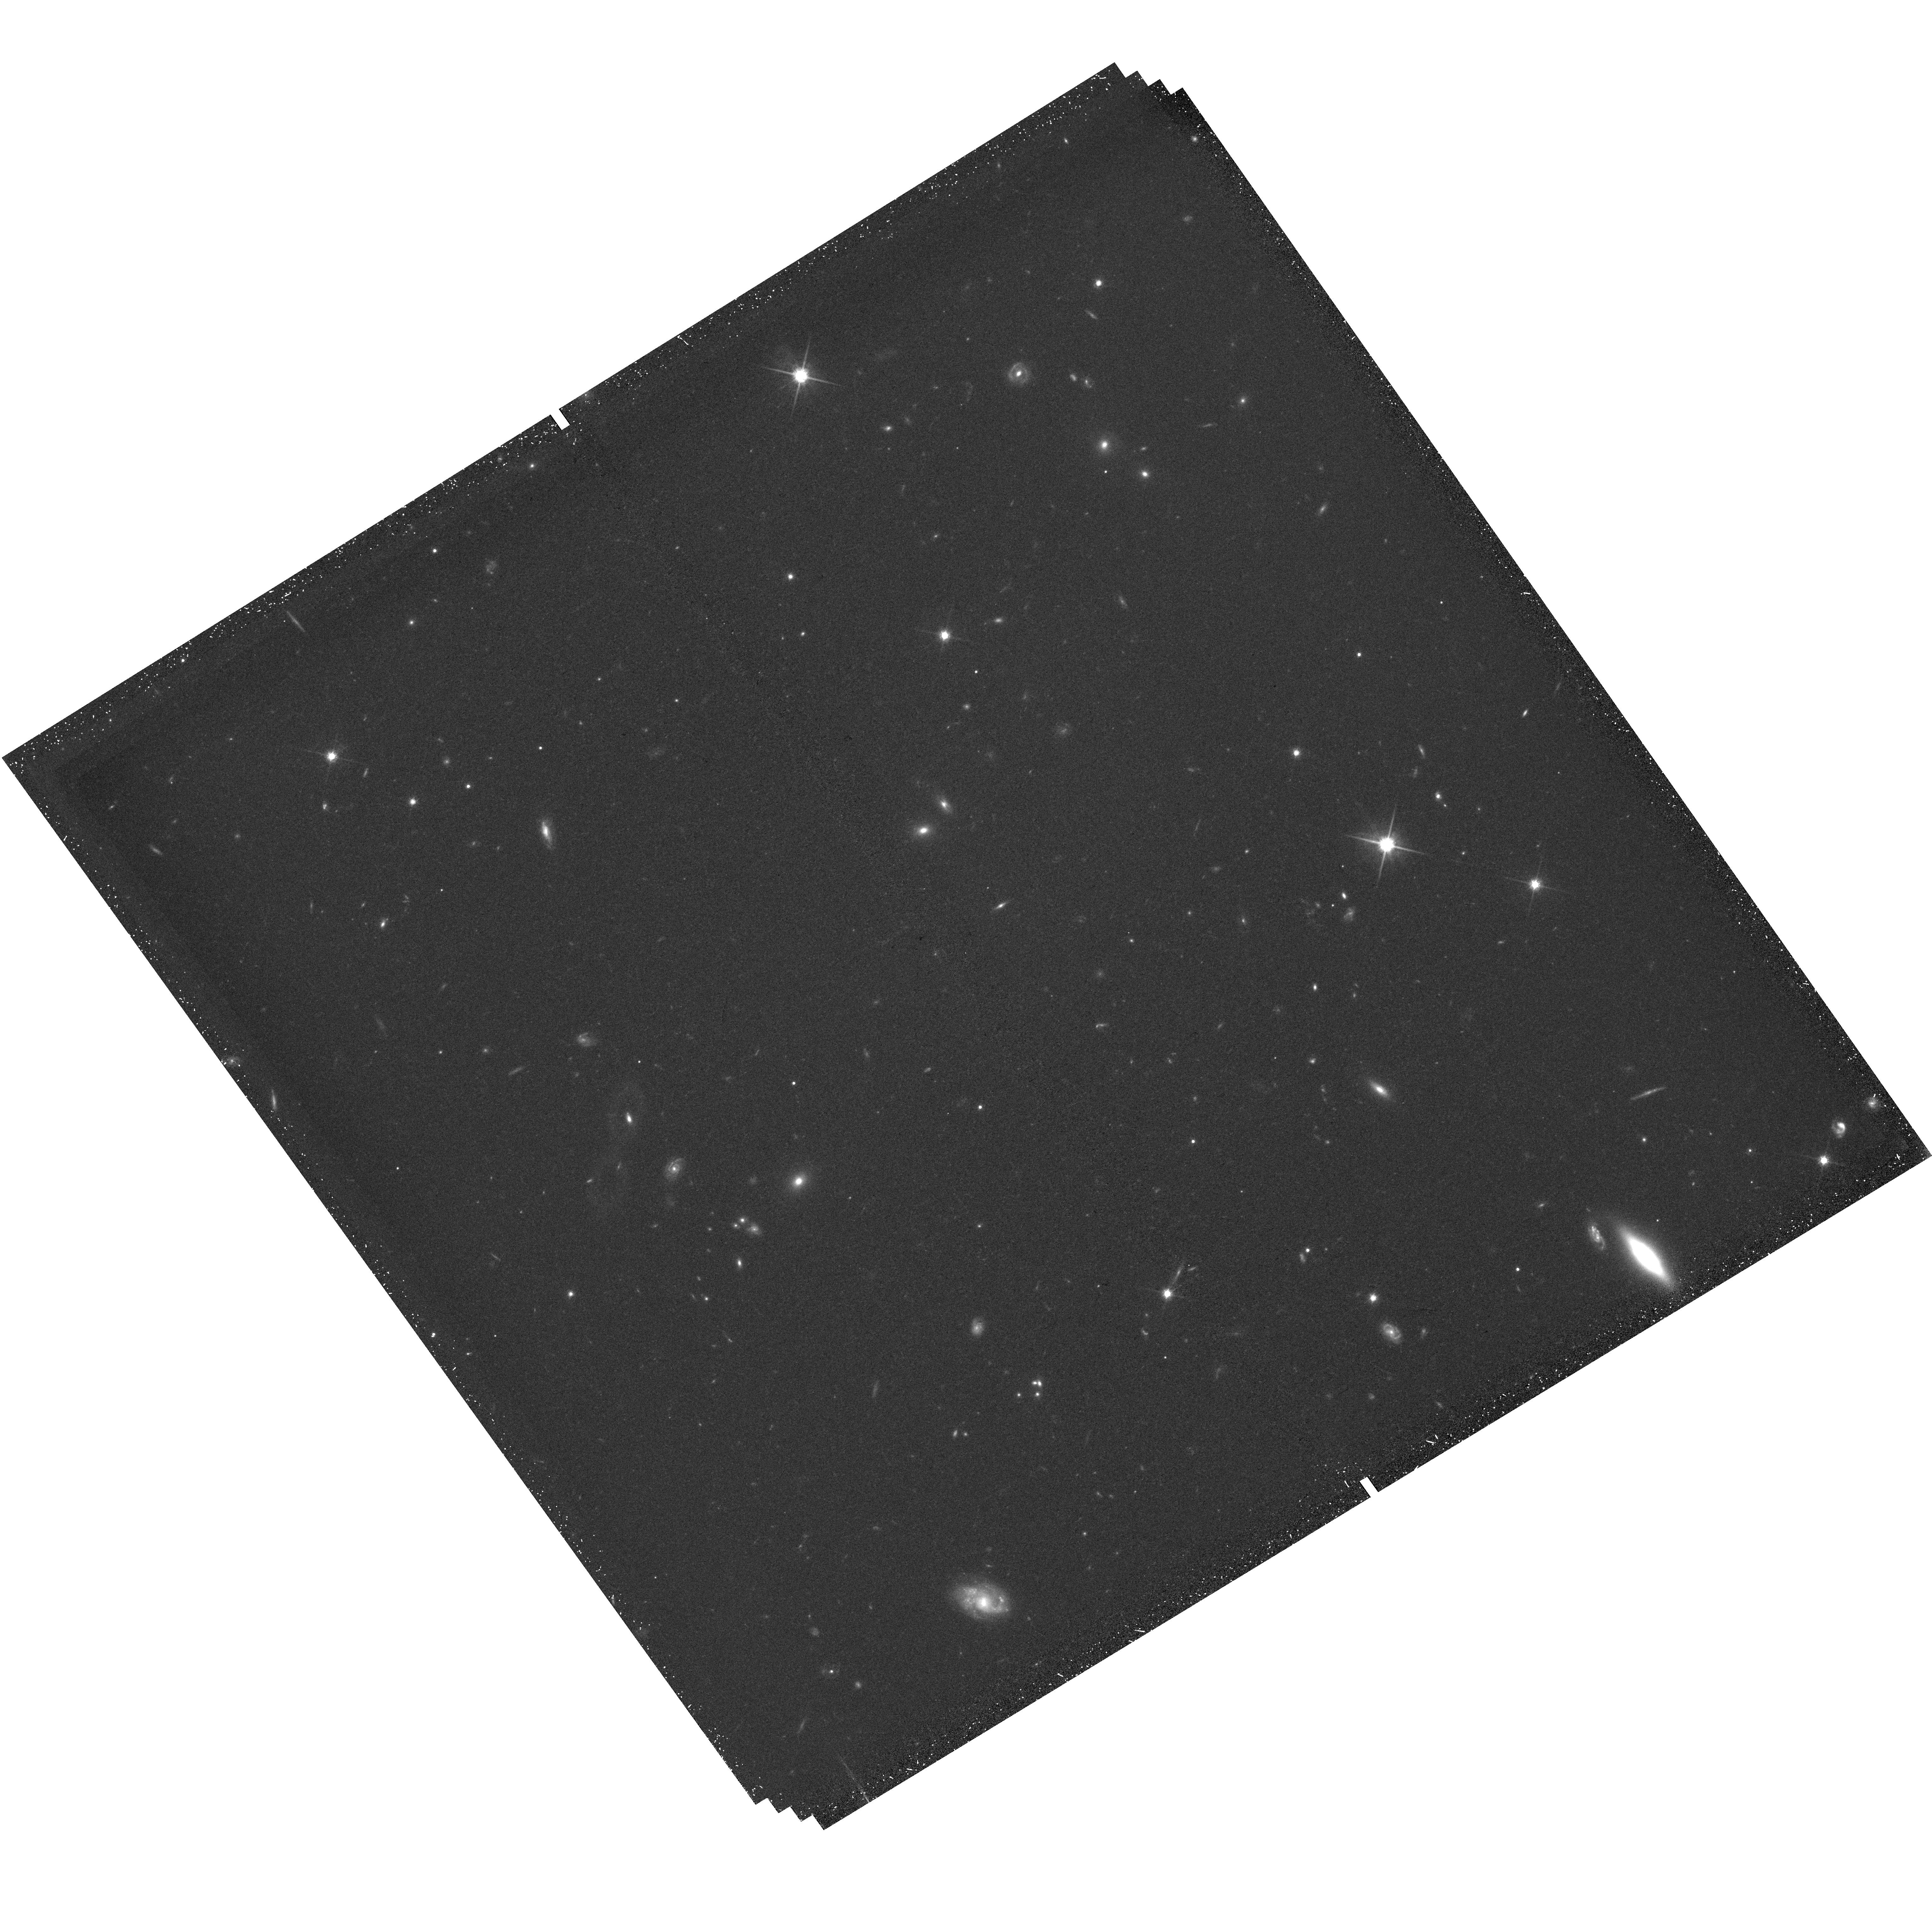
Target: field at RA 115.496°, Dec 65.474°
Instrument: WFC3/UVIS
Filter: F814W
Exposure: 45 min
Observation ID: hst_15228_01_wfc3_uvis_f814w_idjw01

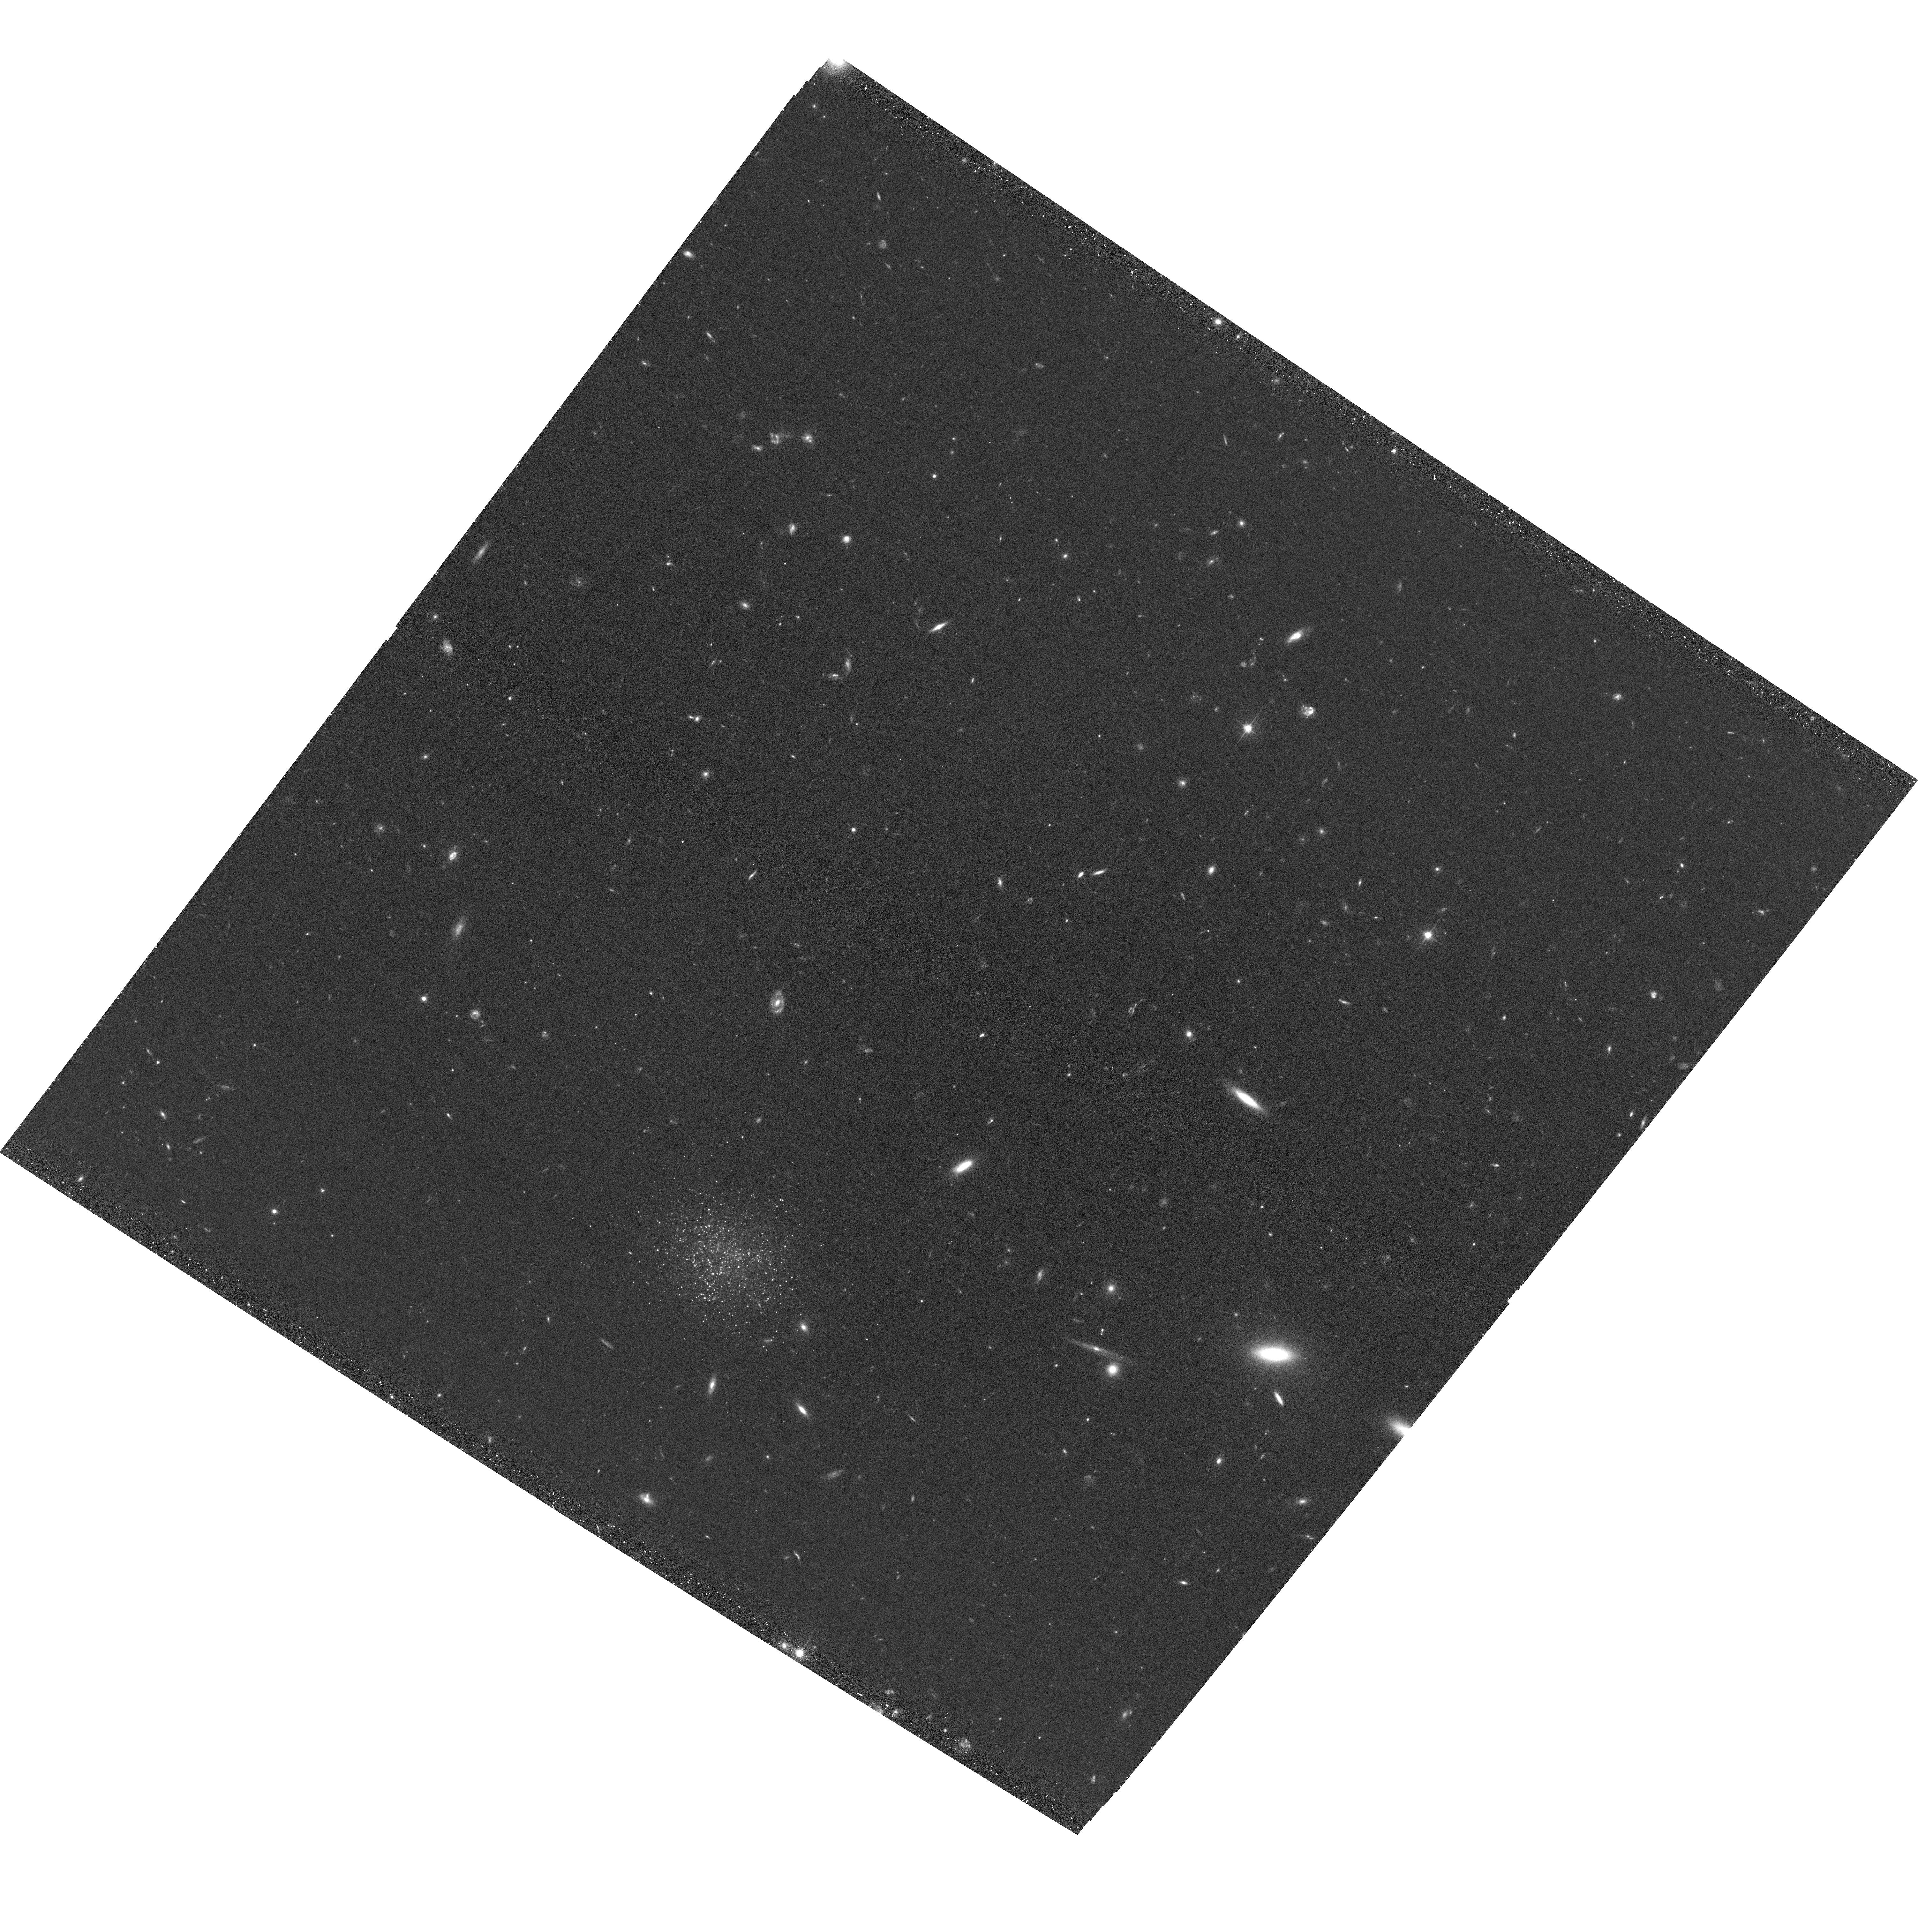
Target: MADCASH-2
Instrument: ACS/WFC
Filter: F606W
Exposure: 36 min
Observation ID: hst_15228_02_acs_wfc_f606w_jdjw02

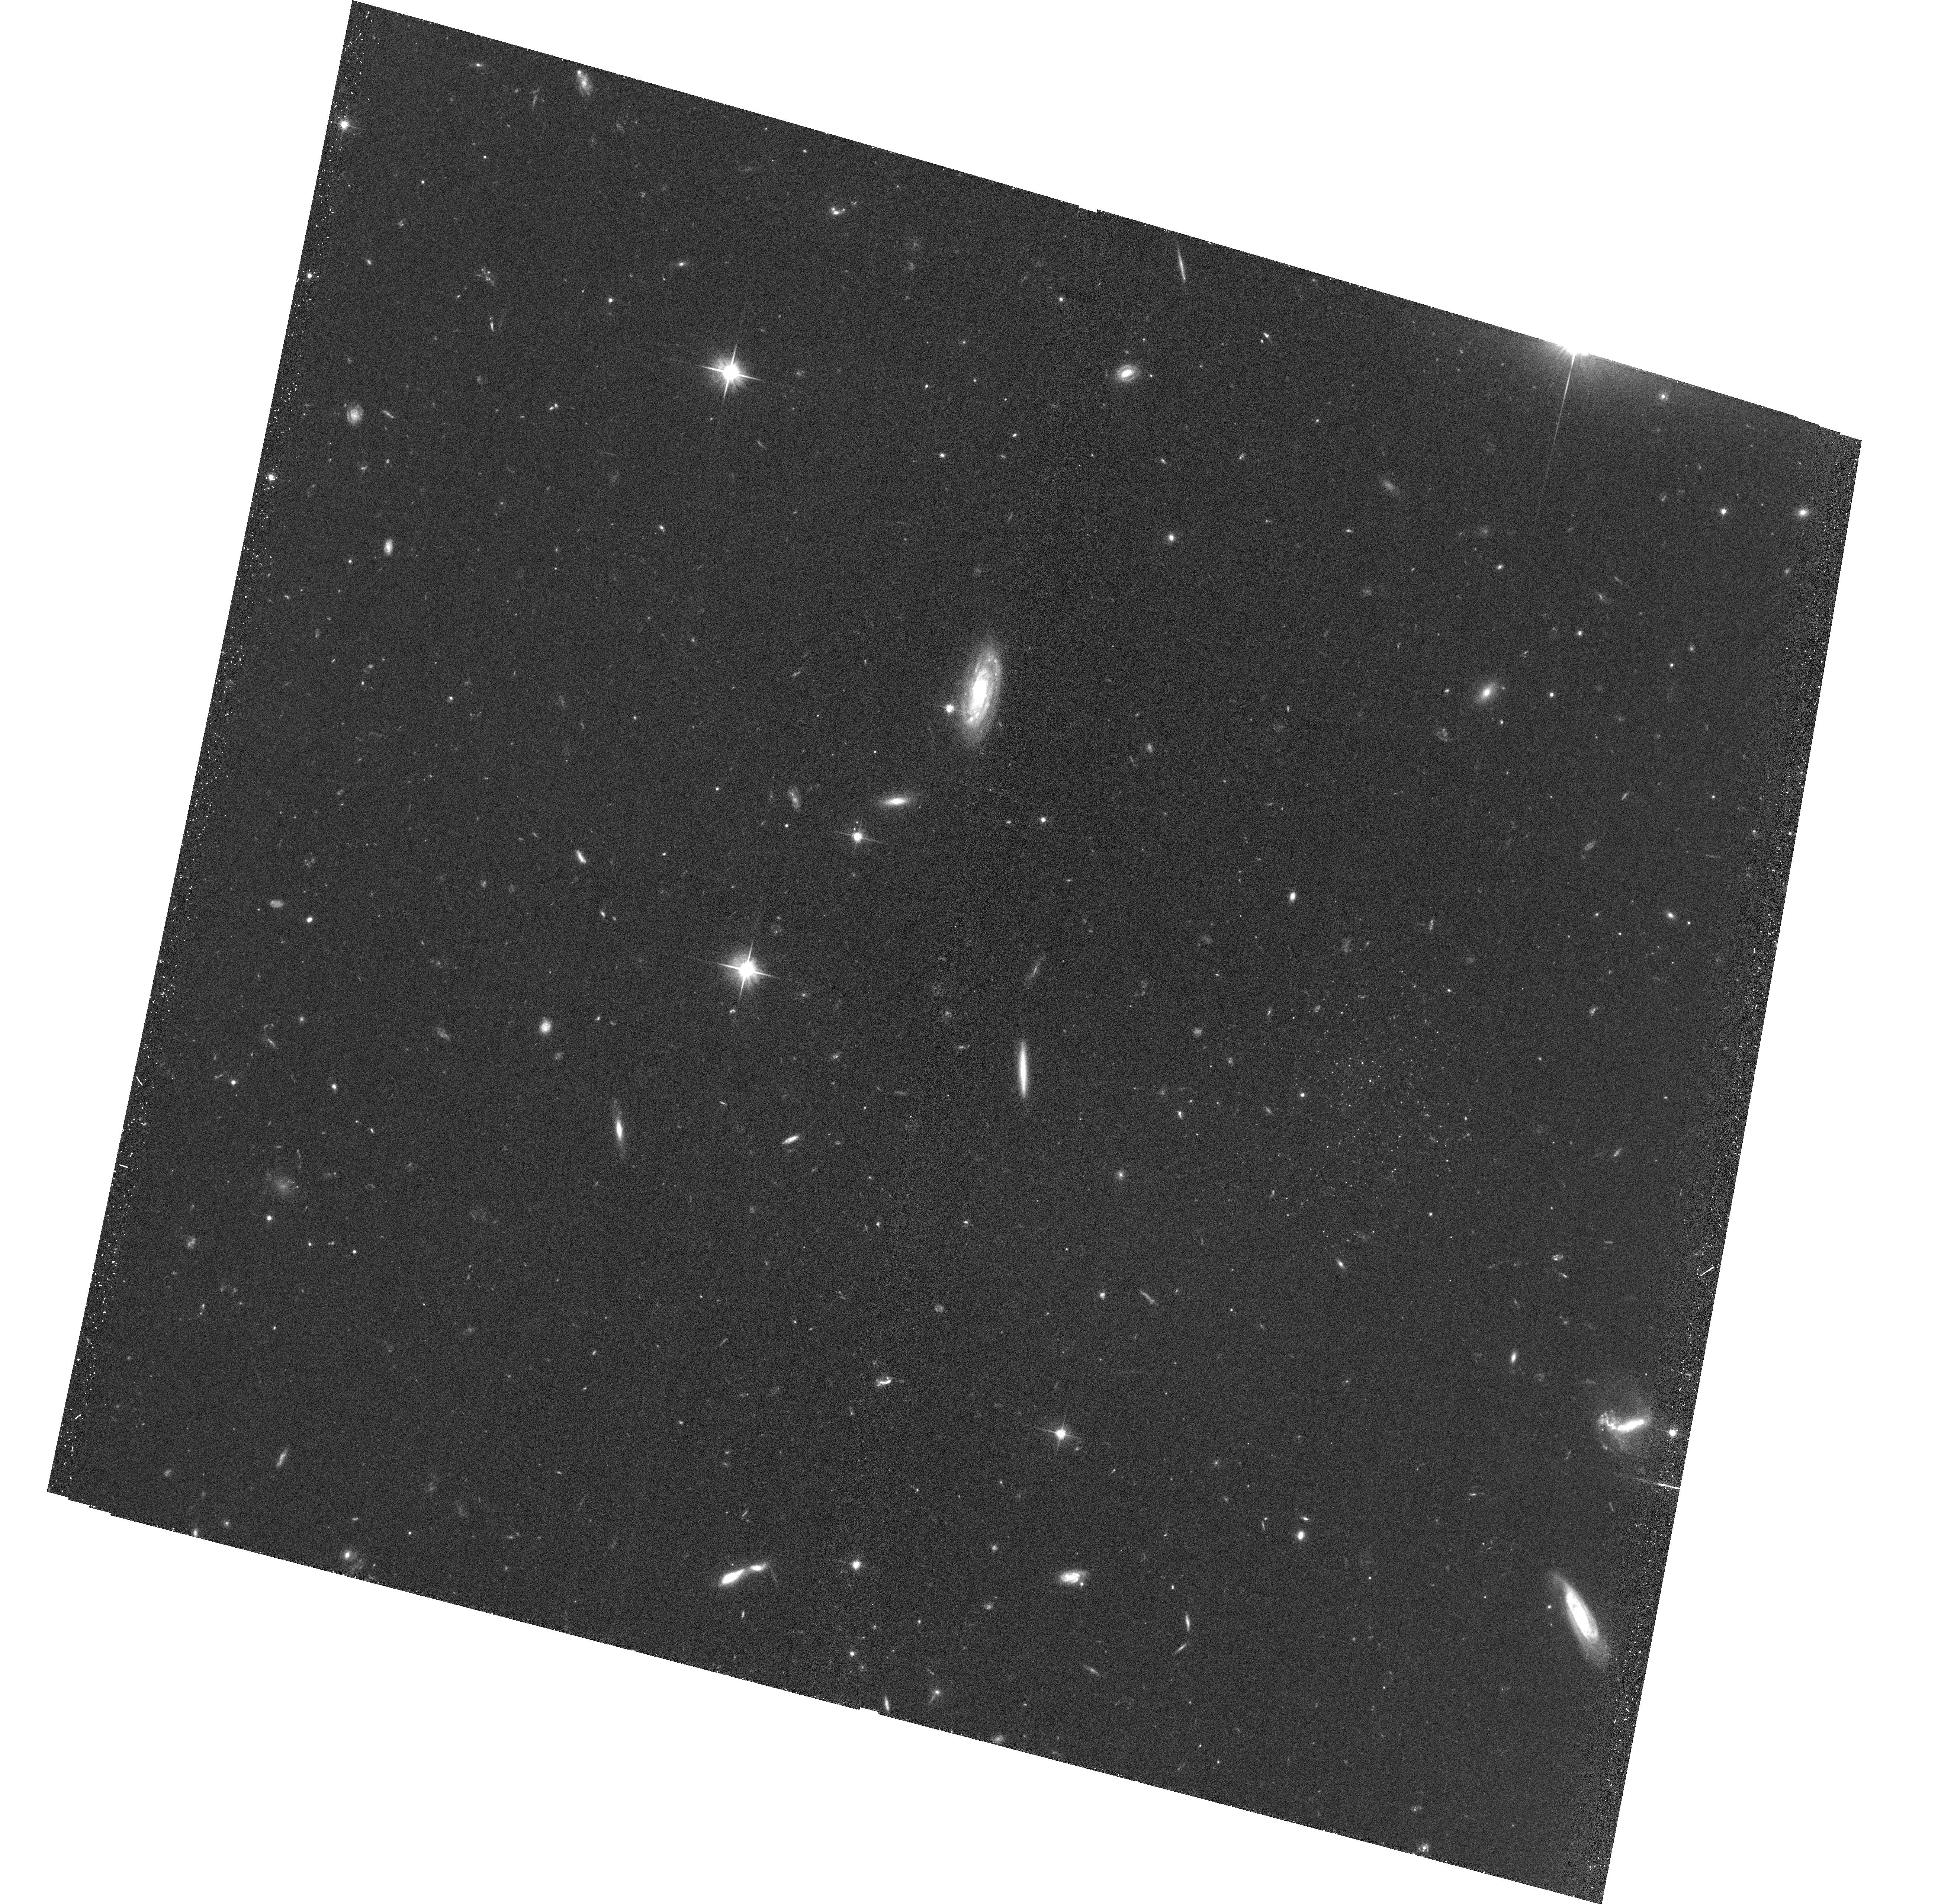
Target: MADCASH-1
Instrument: ACS/WFC
Filter: F606W
Exposure: 41 min
Observation ID: hst_15228_01_acs_wfc_f606w_jdjw01

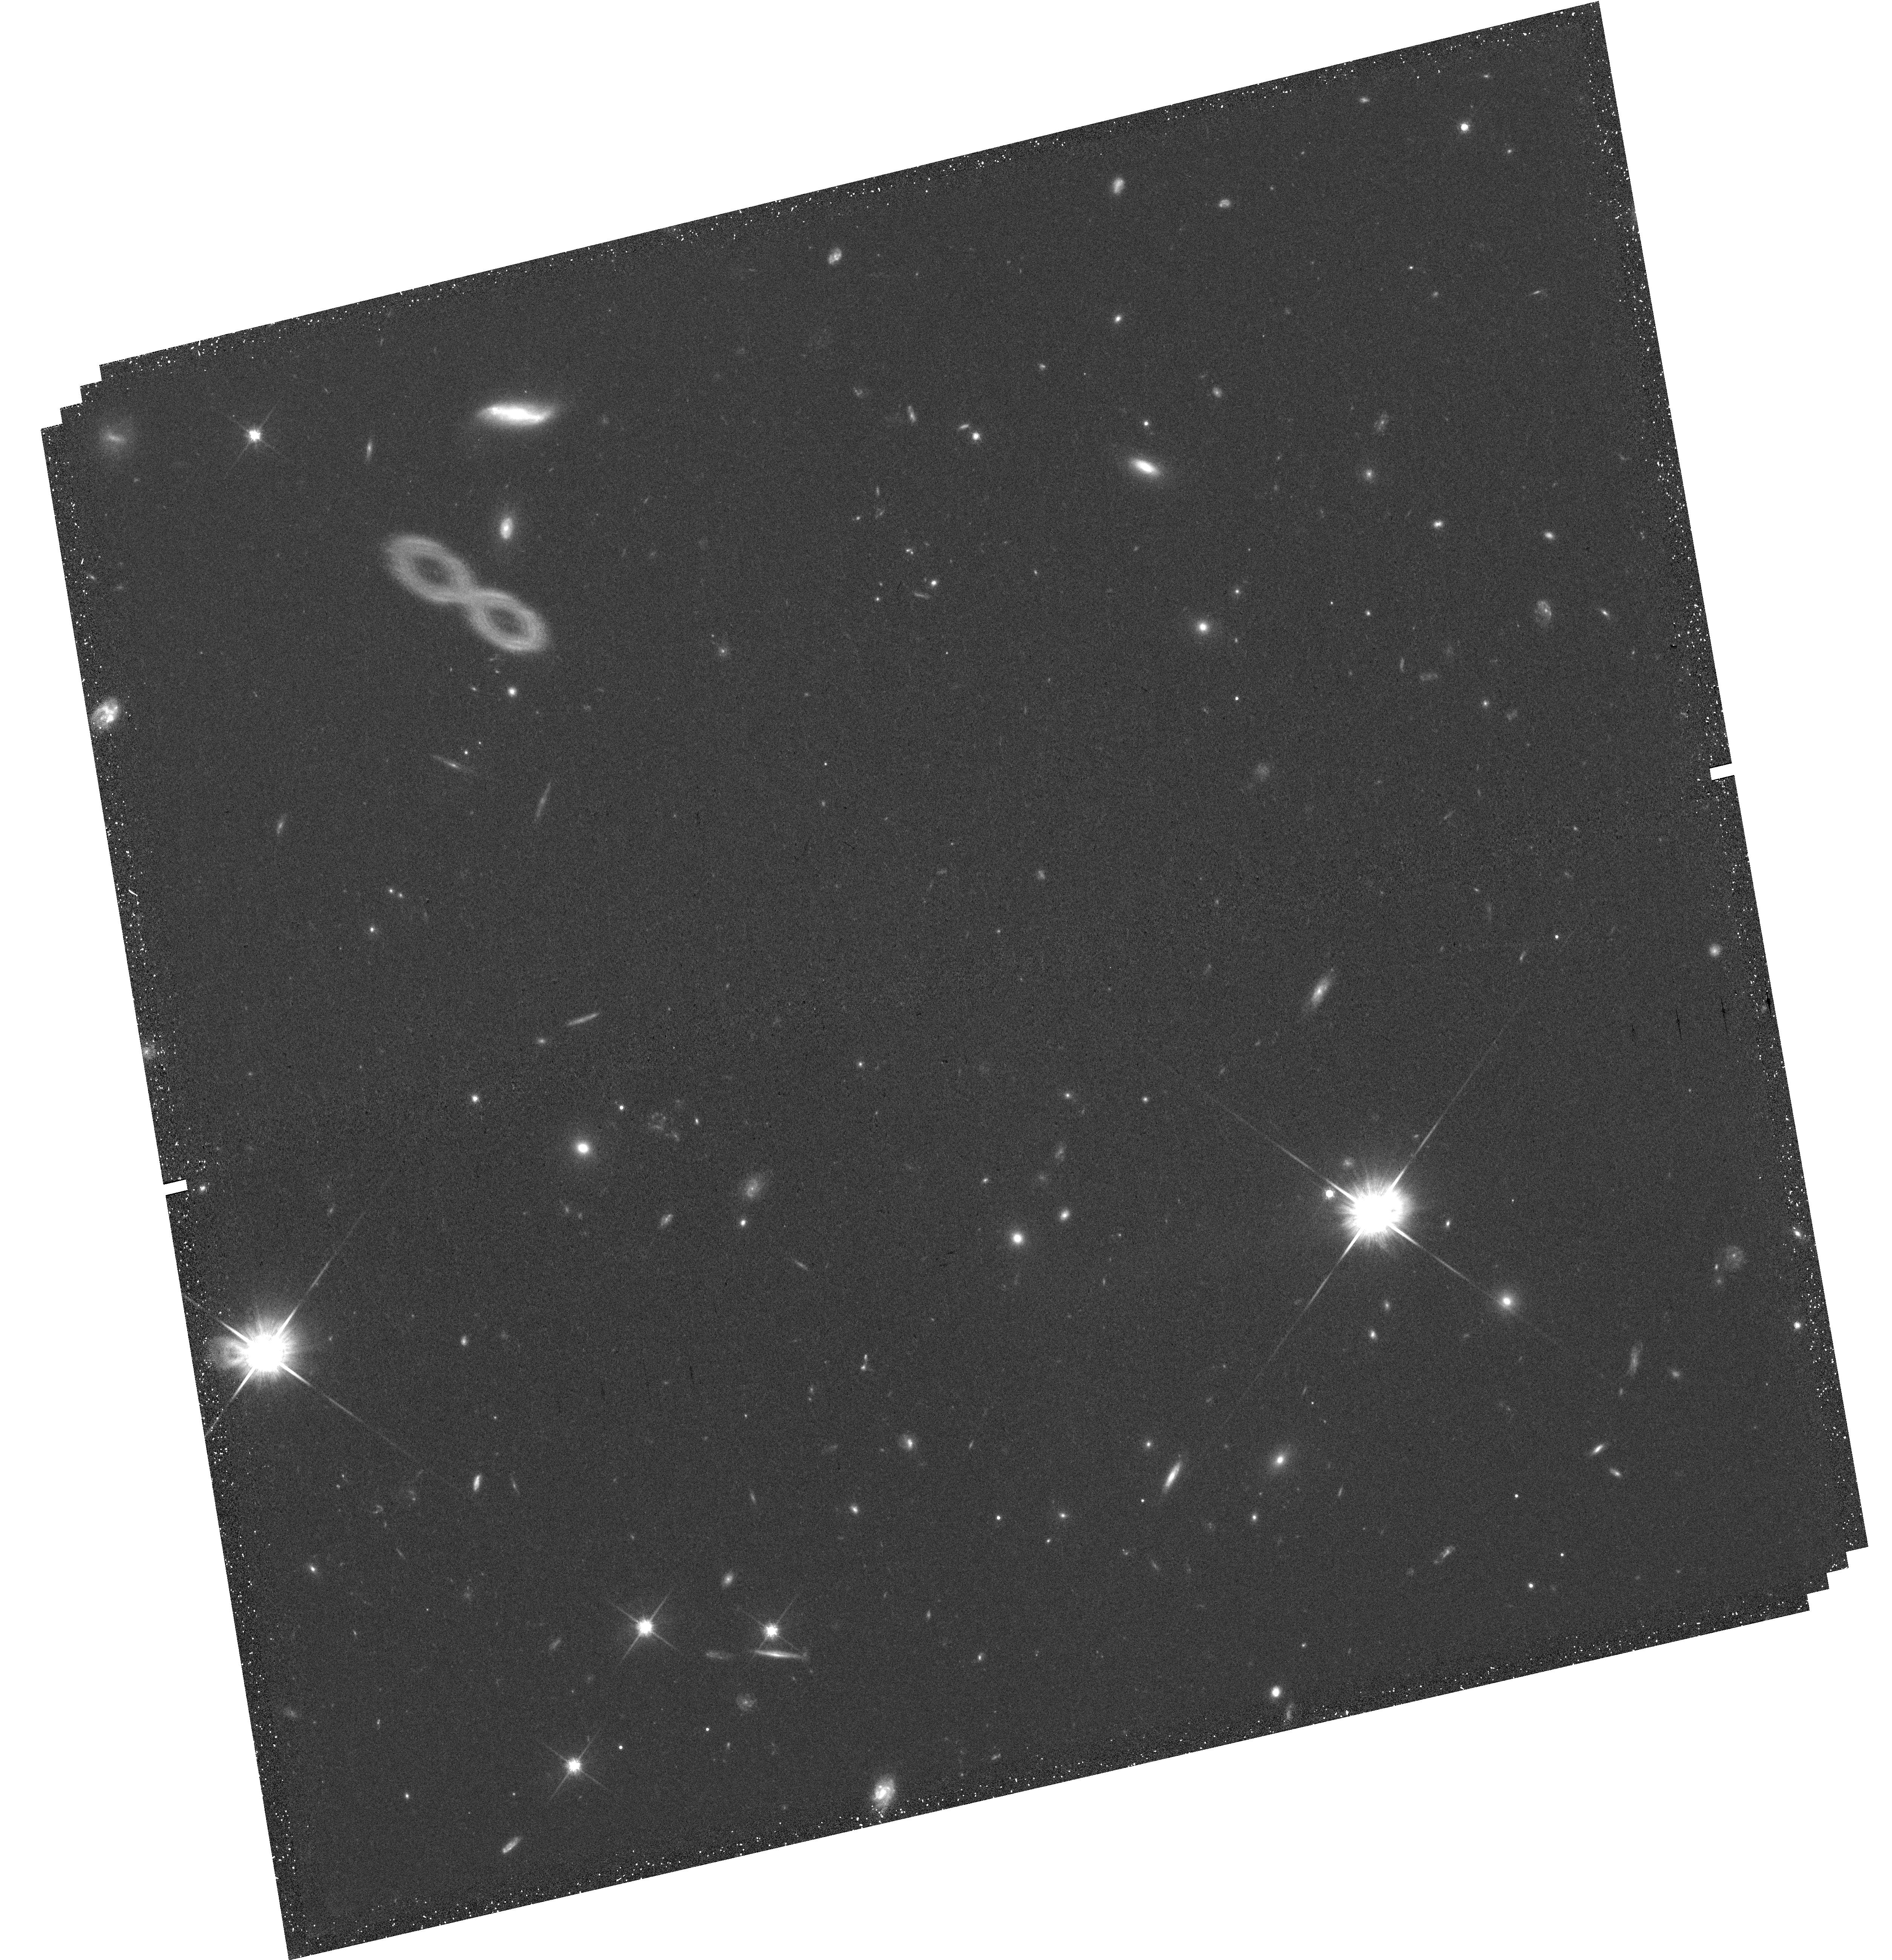
Target: field at RA 182.495°, Dec 35.358°
Instrument: WFC3/UVIS
Filter: F814W
Exposure: 41 min
Observation ID: hst_15228_02_wfc3_uvis_f814w_idjw02

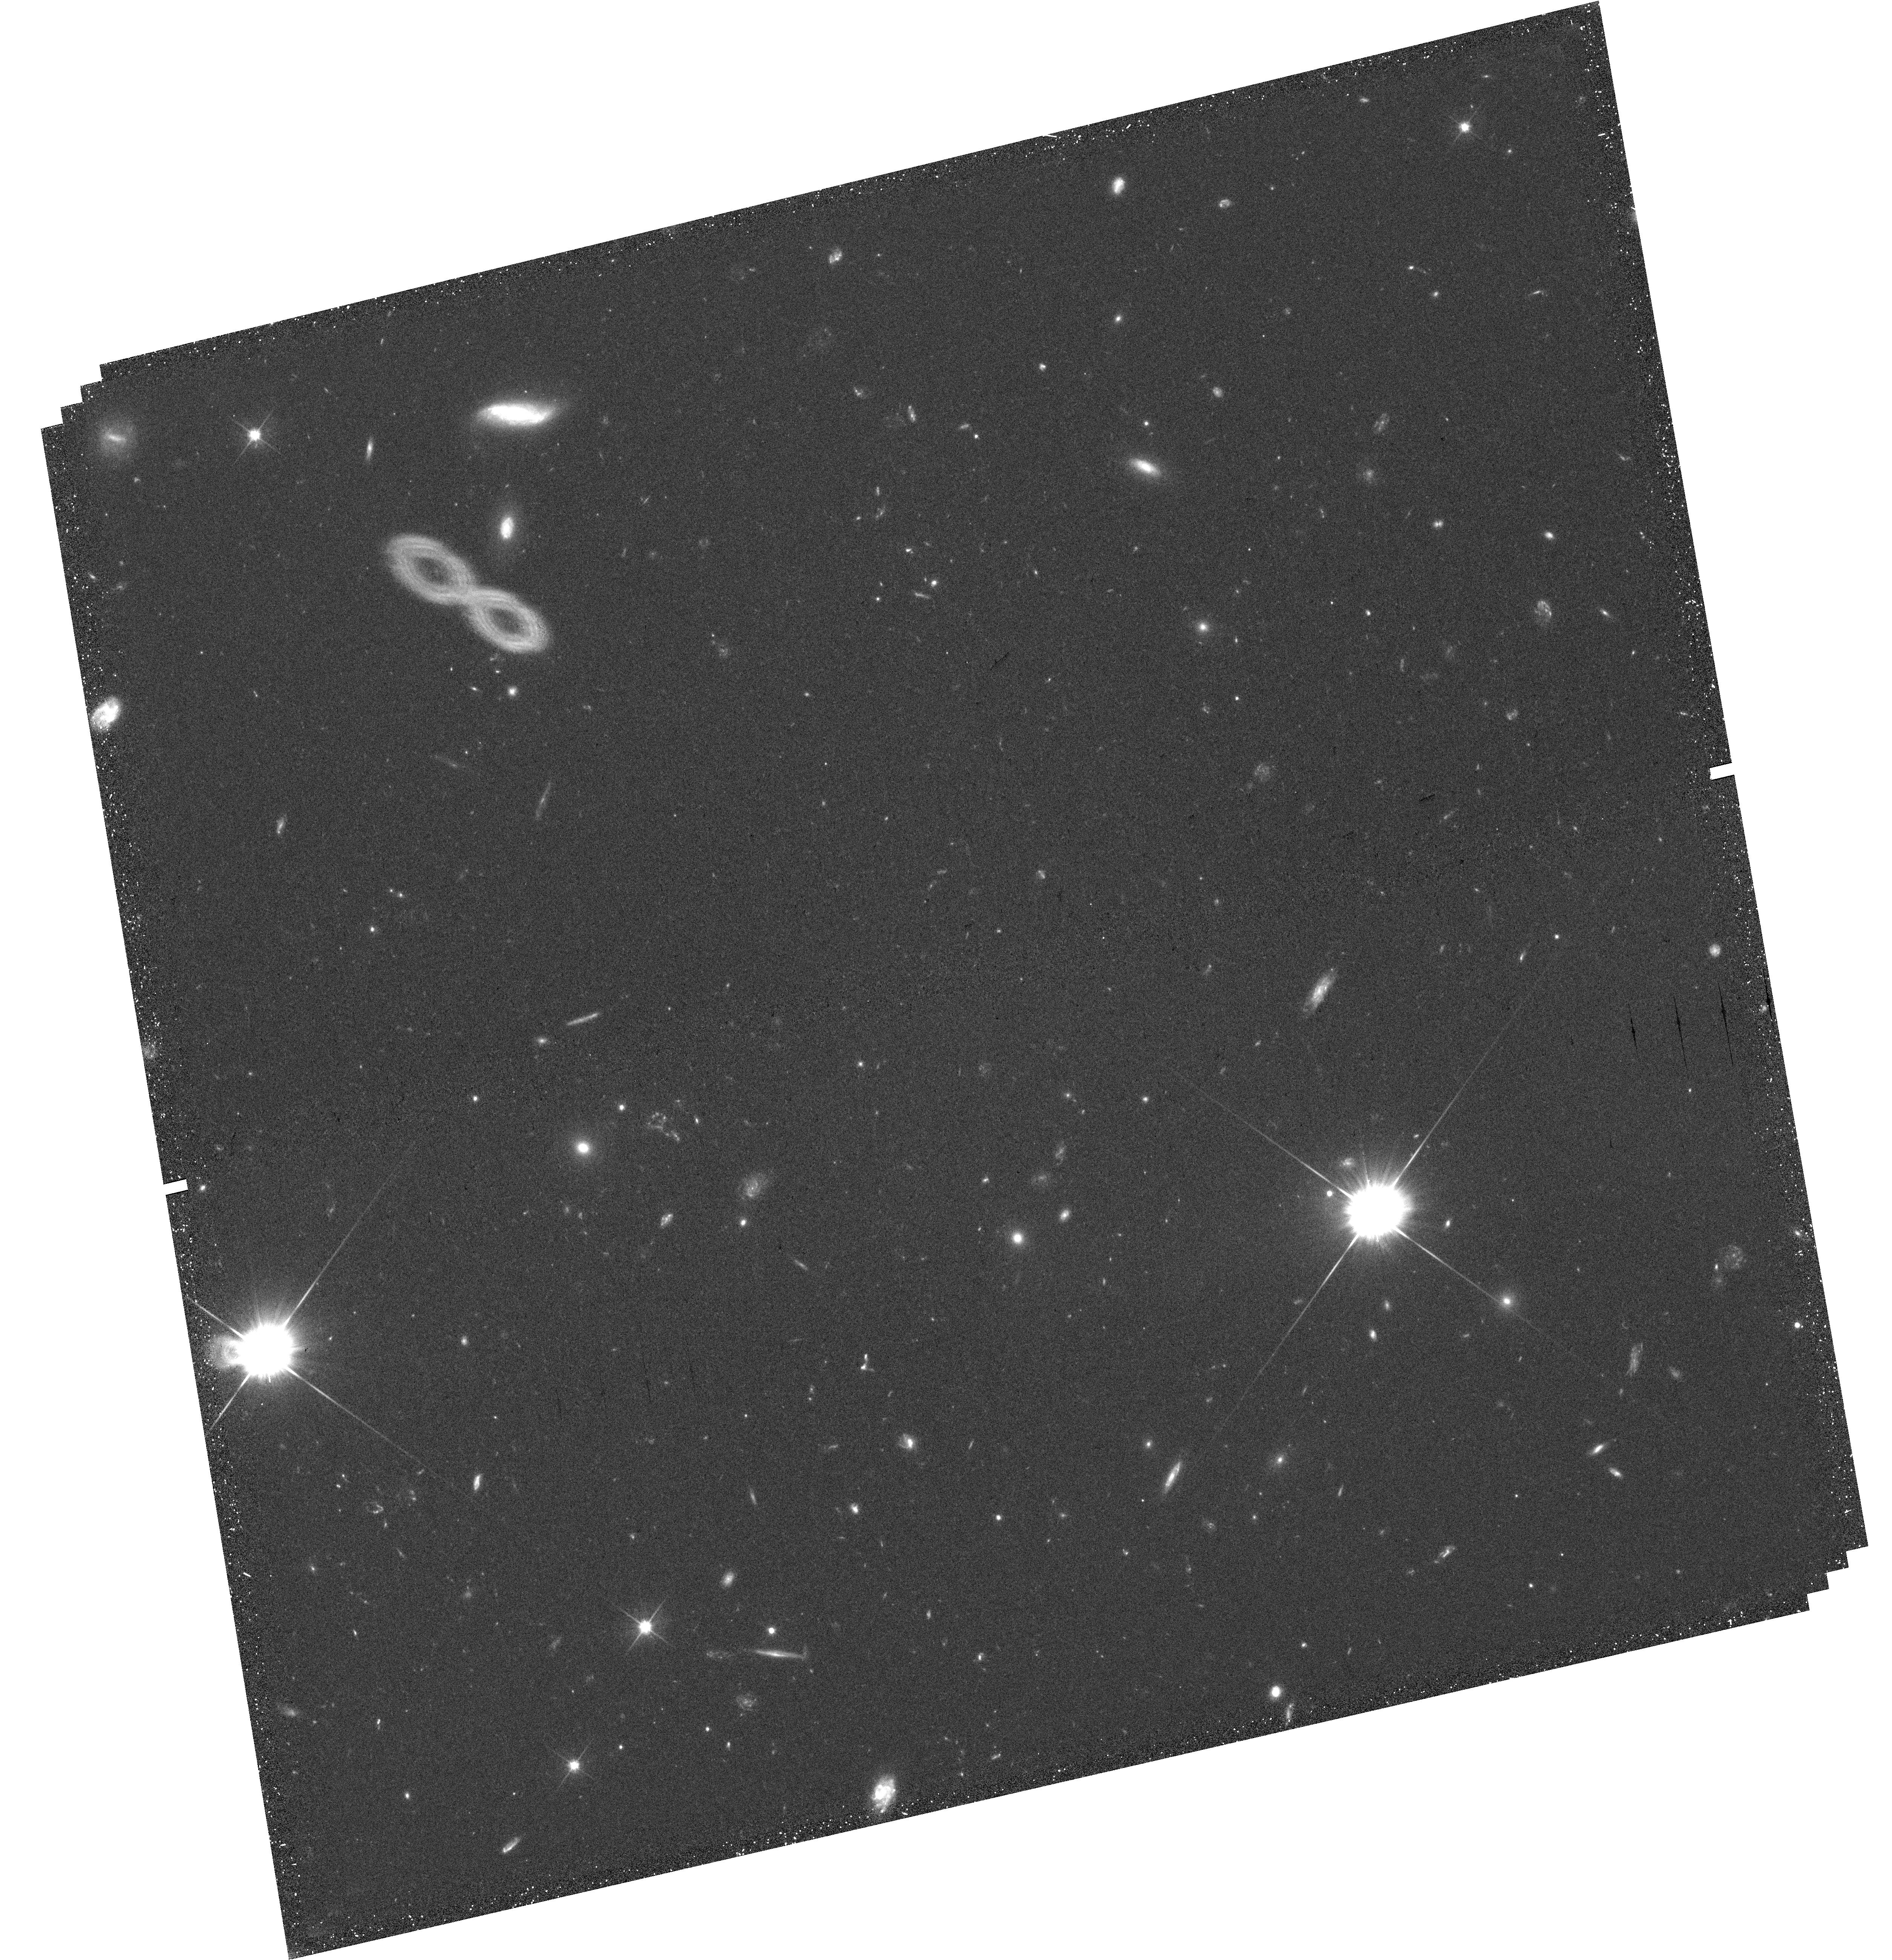
Target: field at RA 182.495°, Dec 35.358°
Instrument: WFC3/UVIS
Filter: F606W
Exposure: 40 min
Observation ID: hst_15228_02_wfc3_uvis_f606w_idjw02

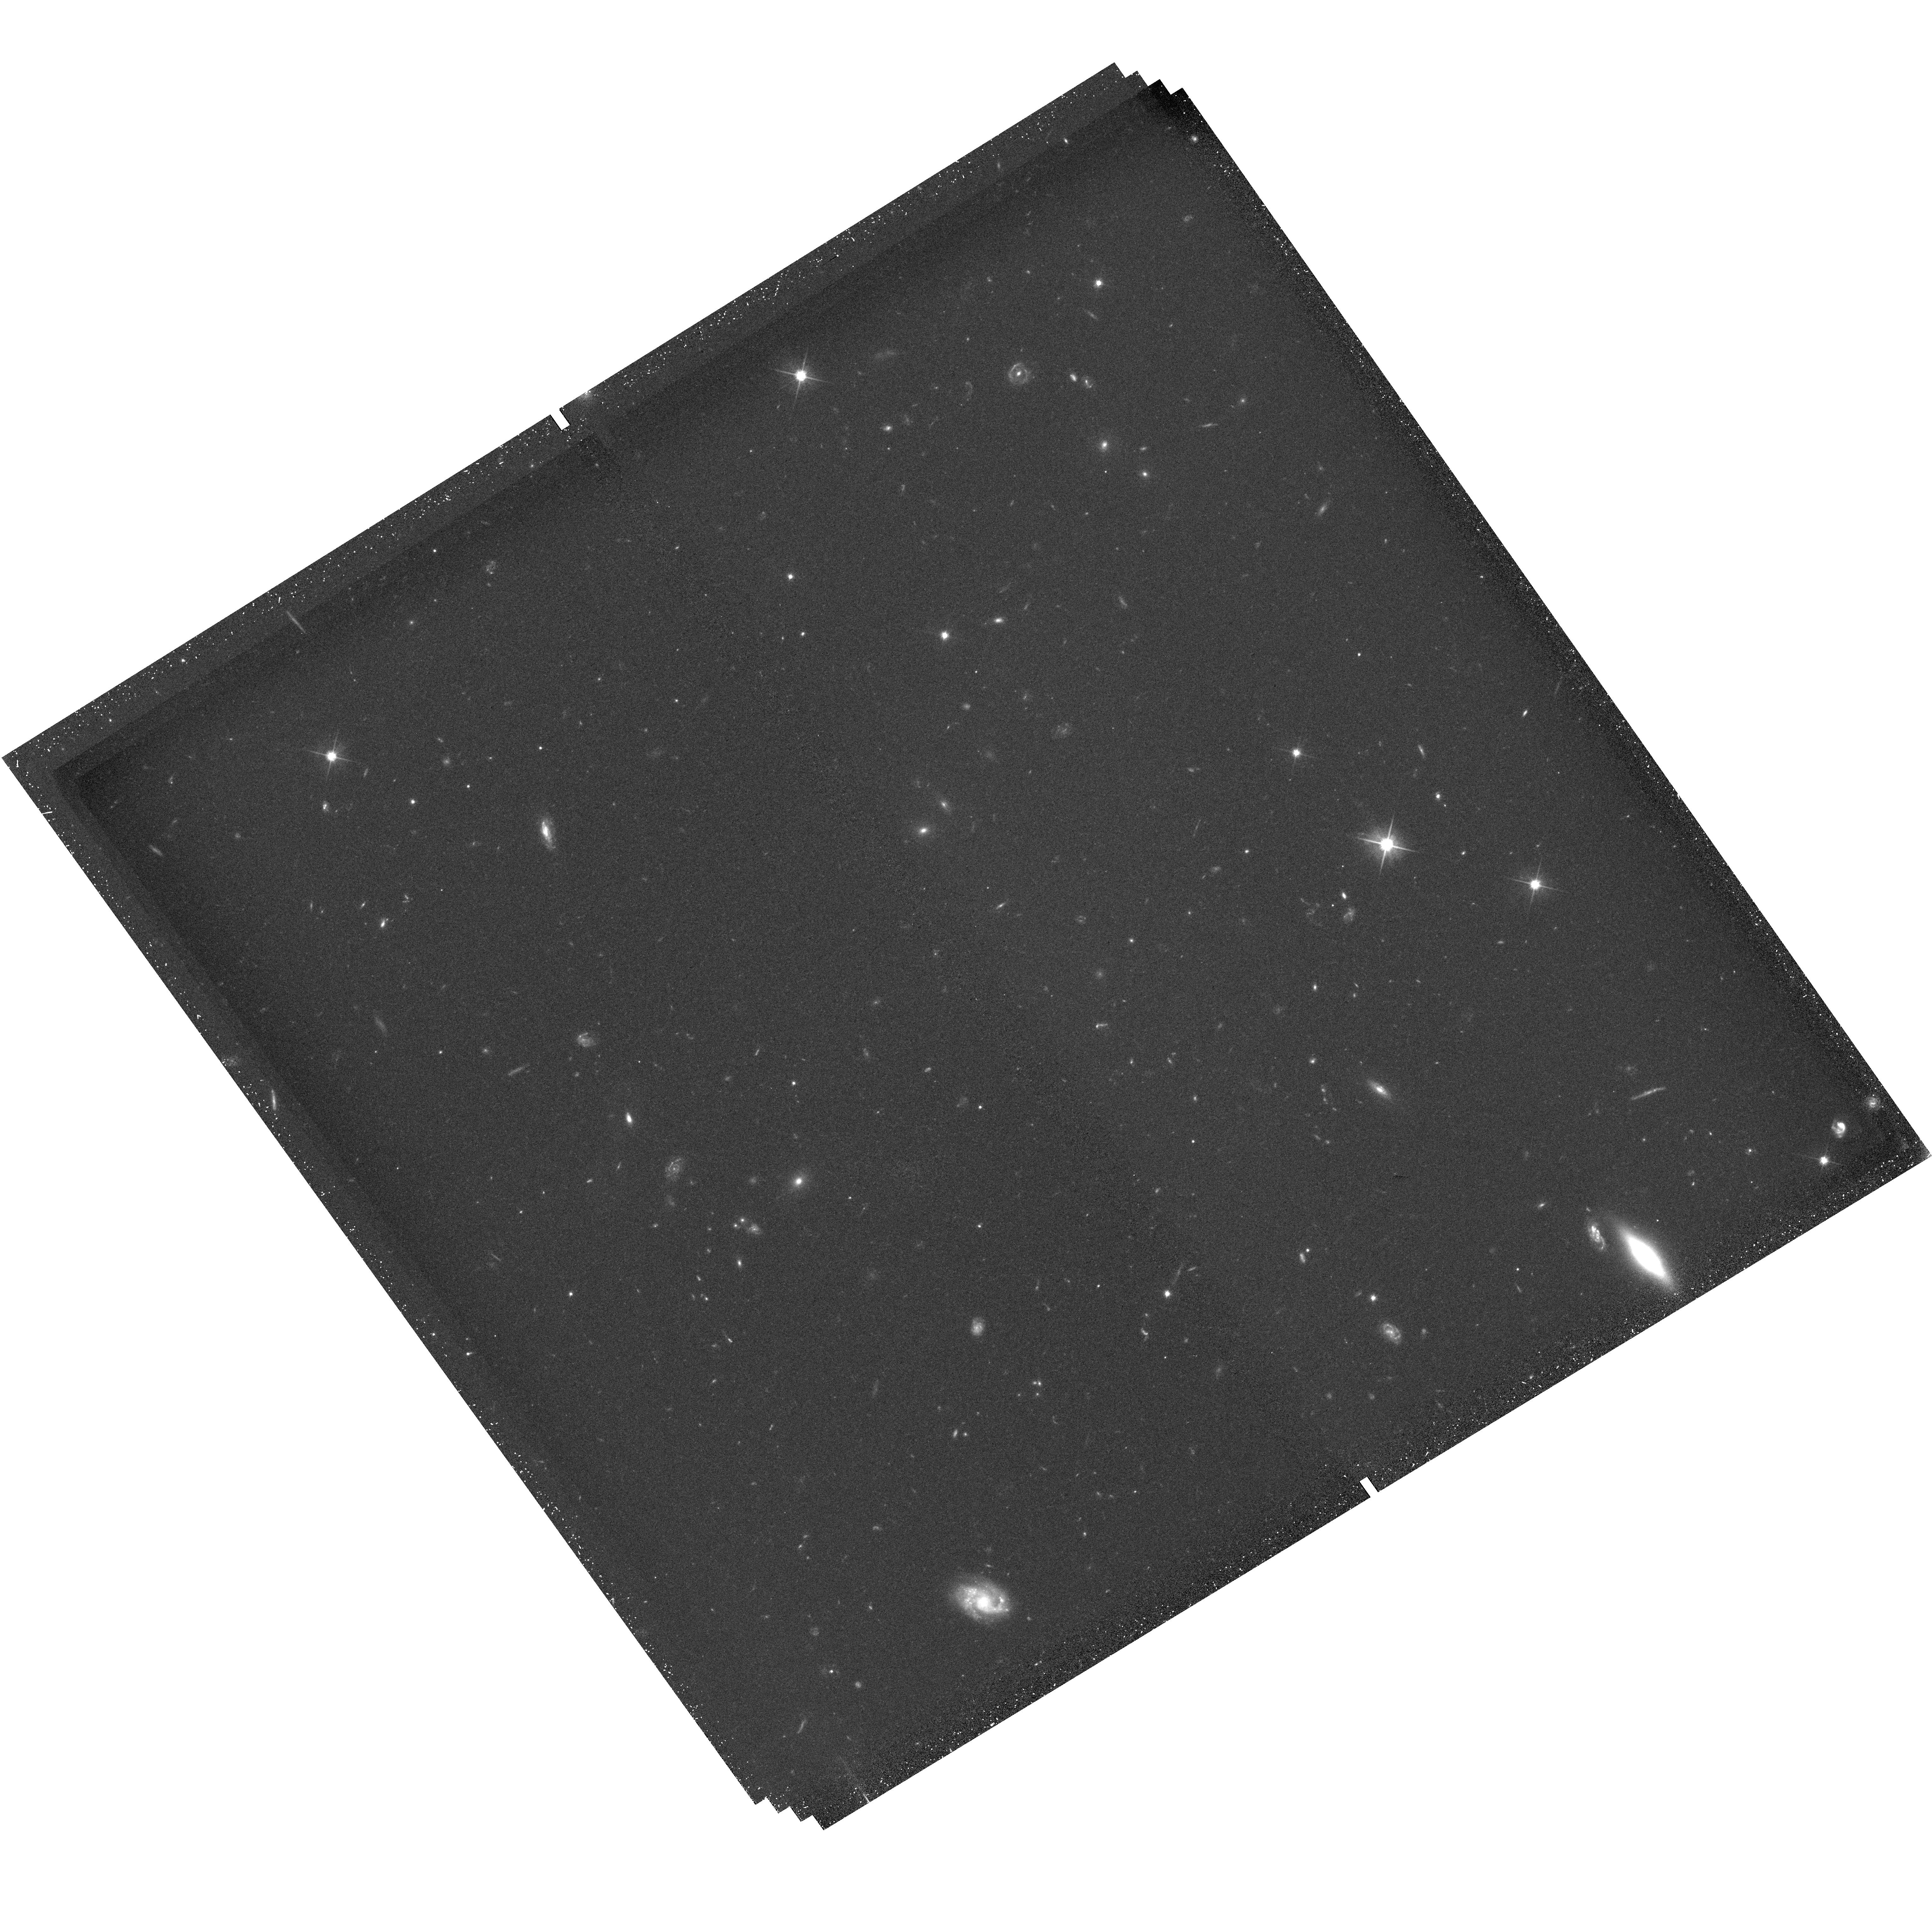
Target: field at RA 115.496°, Dec 65.474°
Instrument: WFC3/UVIS
Filter: F606W
Exposure: 44 min
Observation ID: hst_15228_01_wfc3_uvis_f606w_idjw01

Testing Galaxy Evolution in Unexplored Environments: the First Faint Dwarf Satellites of Local Volume LMC Analogs (PI: Carlin, Jeff)

We propose to use four HST/ACS orbits to obtain follow-up imaging and resolved photometry of two candidate dwarf galaxies in the halos of Local Volume LMC analogs, which have been discovered as part of our ground-based MADCASH survey: MADCASH-1, which is a satellite of NGC 2403 (D = 3.2 Mpc), and MADCASH-2, near NGC 4214 (D = 2.9 Mpc). These are the faintest dwarf satellites known around host galaxies of Large Magellanic Cloud stellar mass outside the Local Group. We will measure accurate TRGB distances to confirm their associations with their host galaxies, derive their structural parameters, and assess their stellar populations. These two dwarf galaxies, the first of their kind around LMC analogs, are vital probes of dwarf evolution in different environments. Both of these MADCASH dwarfs are at luminosities intermediate between the "classical" Milky Way dwarf galaxies and the "ultra-faint" dwarfs. The proposed observations will resolve individual stars in these systems of small angular size, allowing us to quantify the relative presence of ancient stellar populations and younger, more metal-enriched stars, and to measure their physical properties. We will compare these to the Milky Way classical and ultra-faint dwarfs to place these systems in a broader context and assess similarities or differences between these "dwarfs around dwarfs" and Local Group satellites.